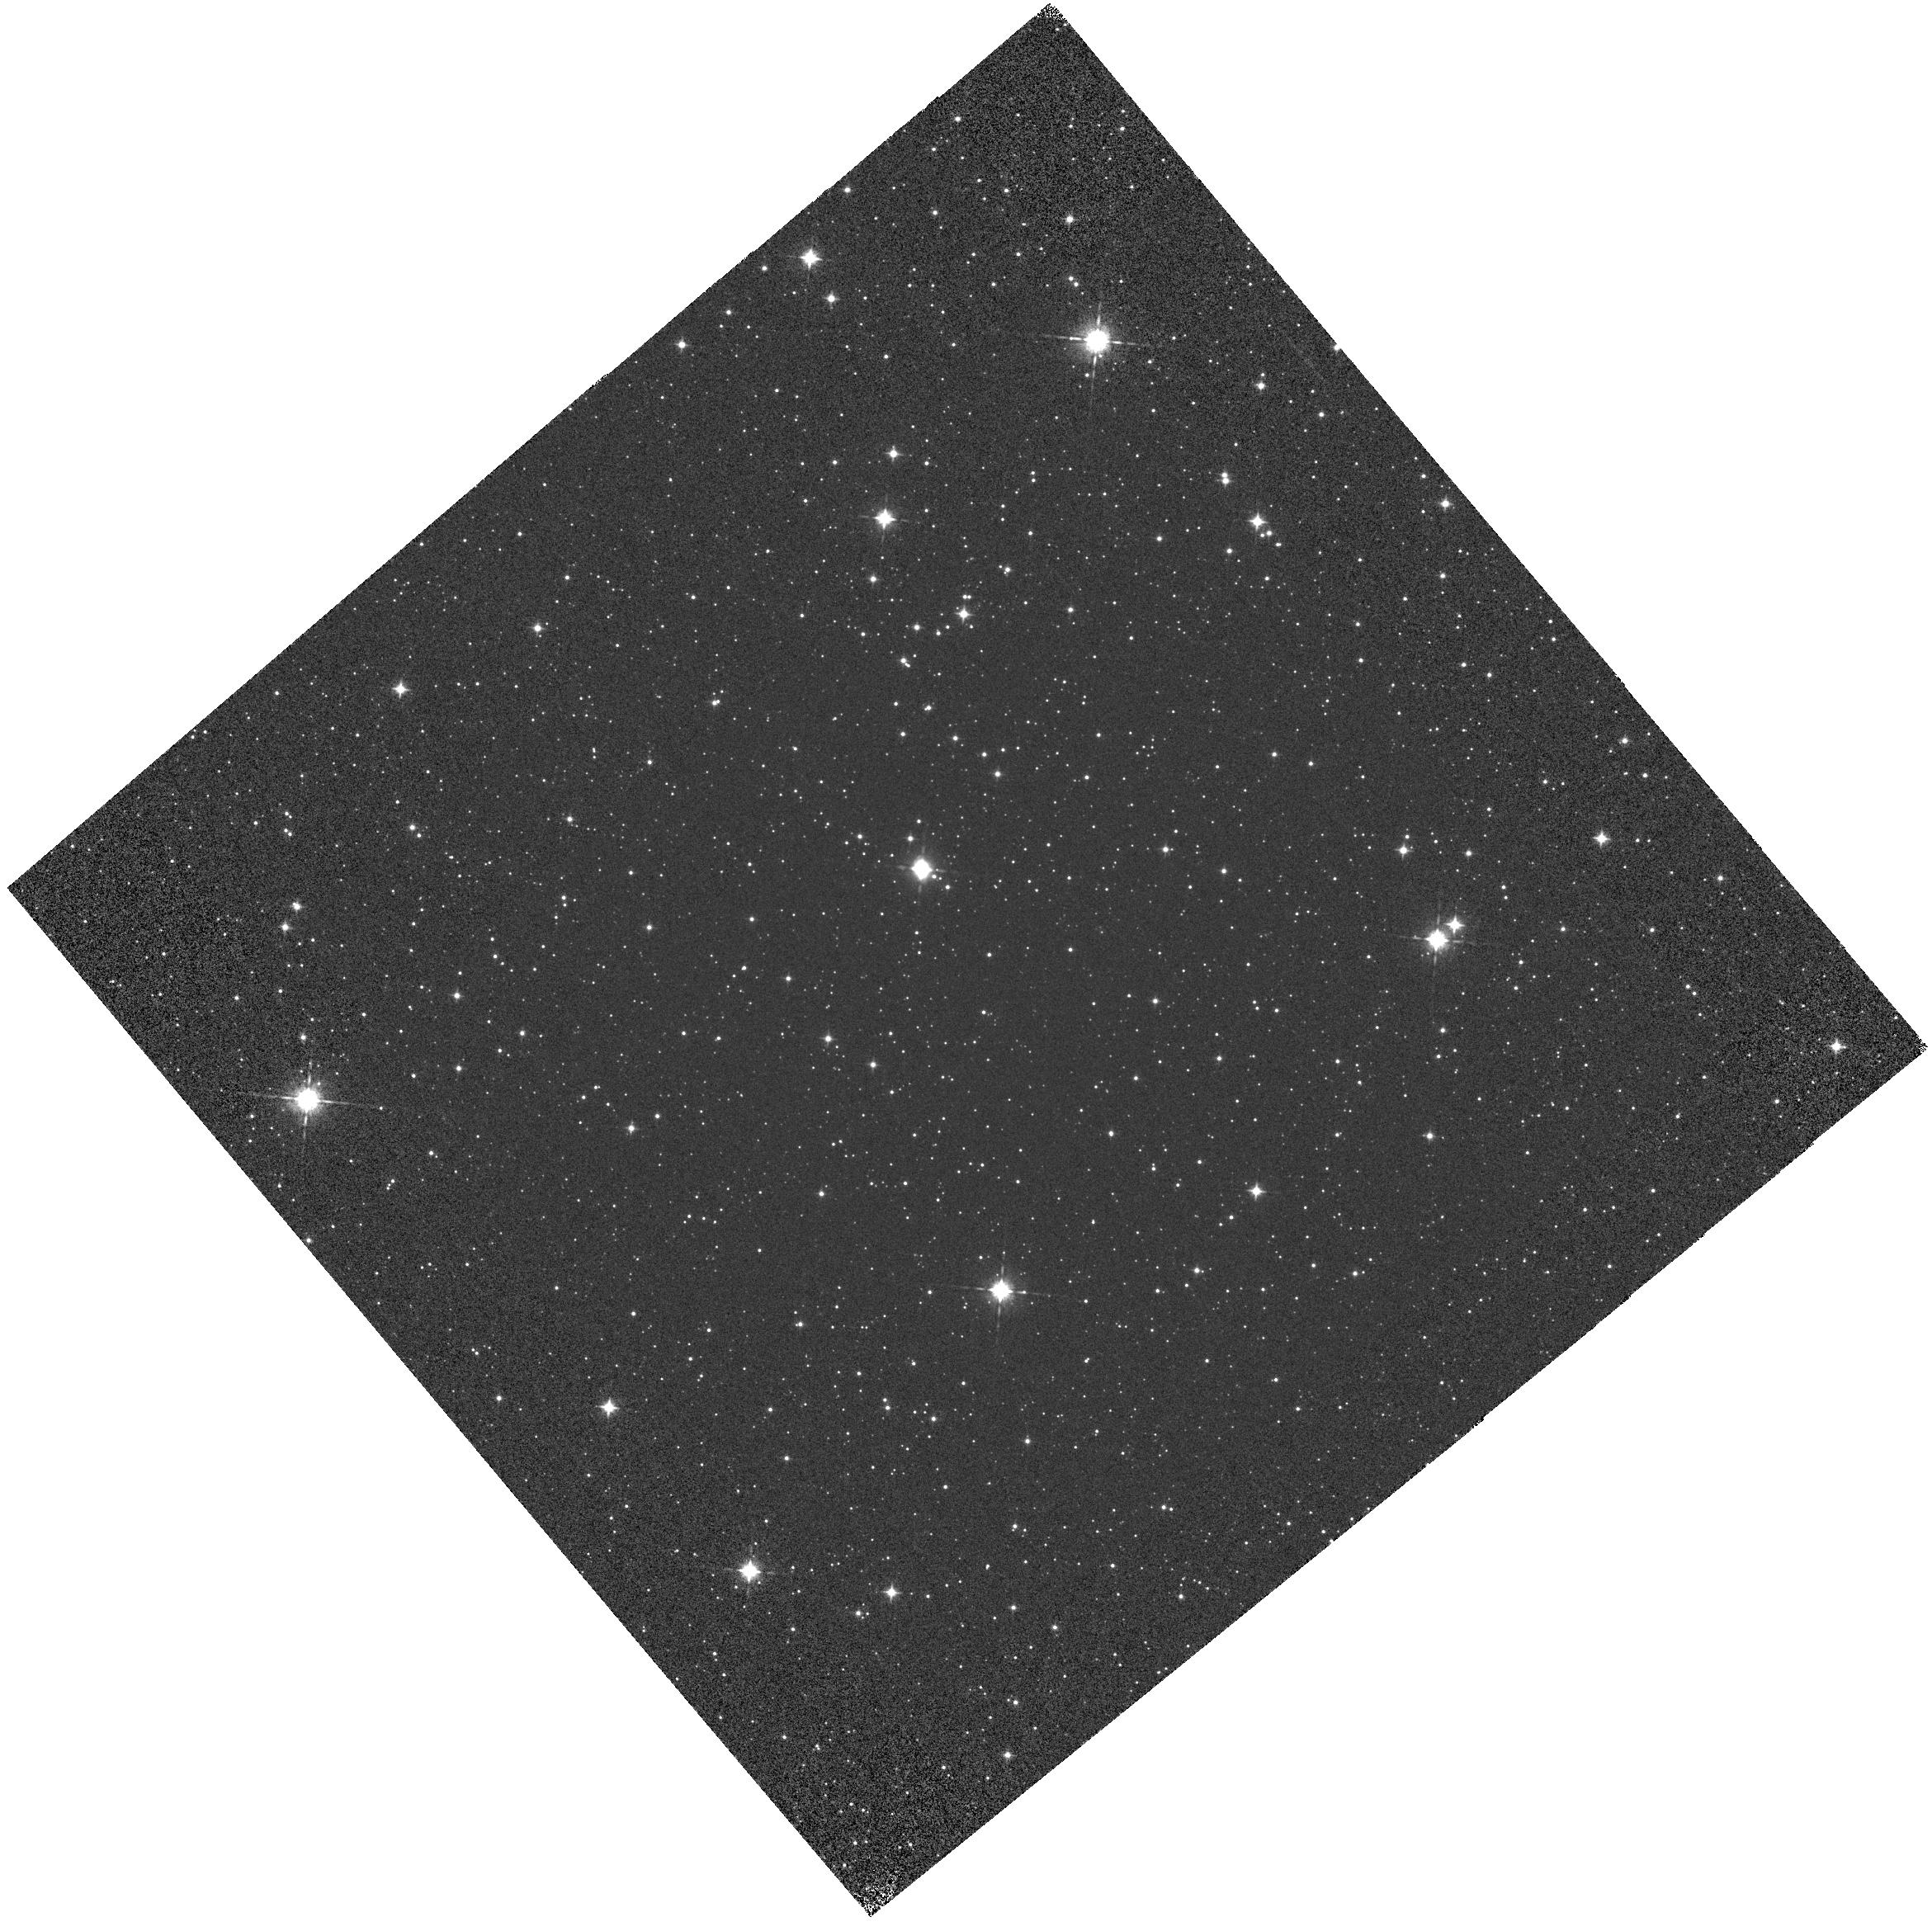
Target: VY2-2-COPY
Instrument: WFC3/IR
Filter: F098M
Exposure: 2 min
Observation ID: hst_12703_01_wfc3_ir_f098m_ibwt01

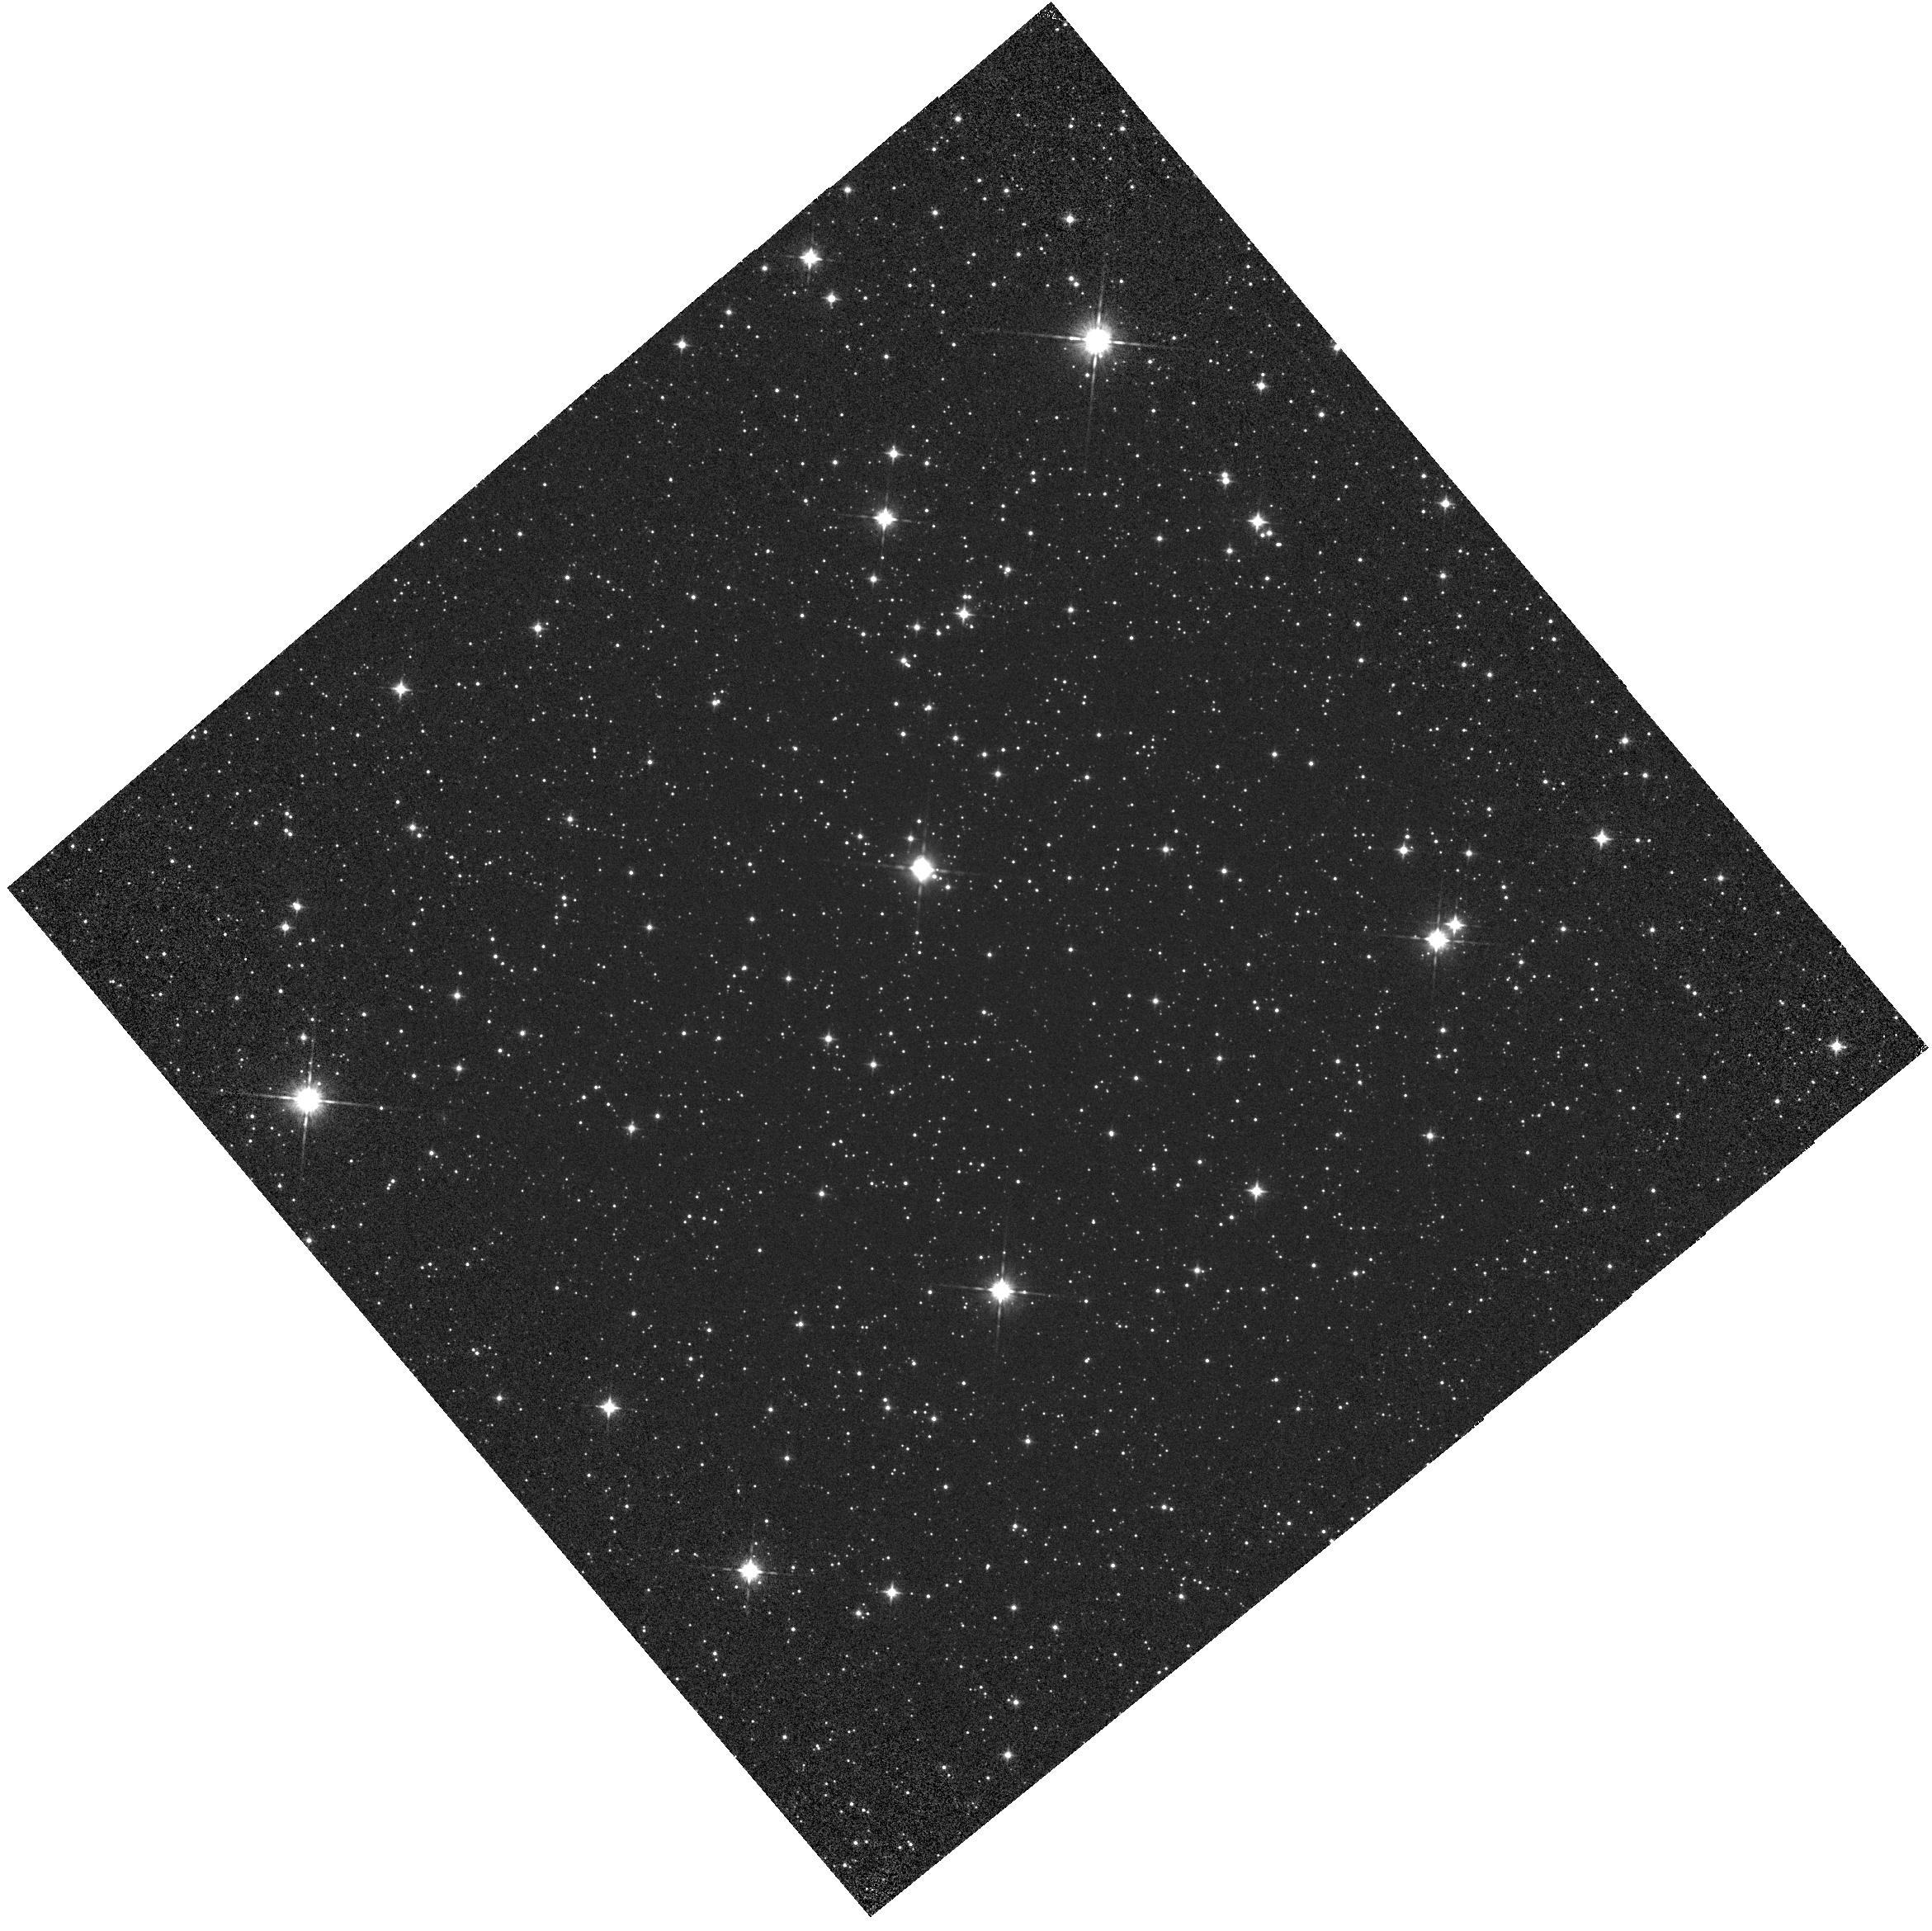
Target: VY2-2-COPY
Instrument: WFC3/IR
Filter: F105W
Exposure: 1 min
Observation ID: hst_12703_01_wfc3_ir_f105w_ibwt01

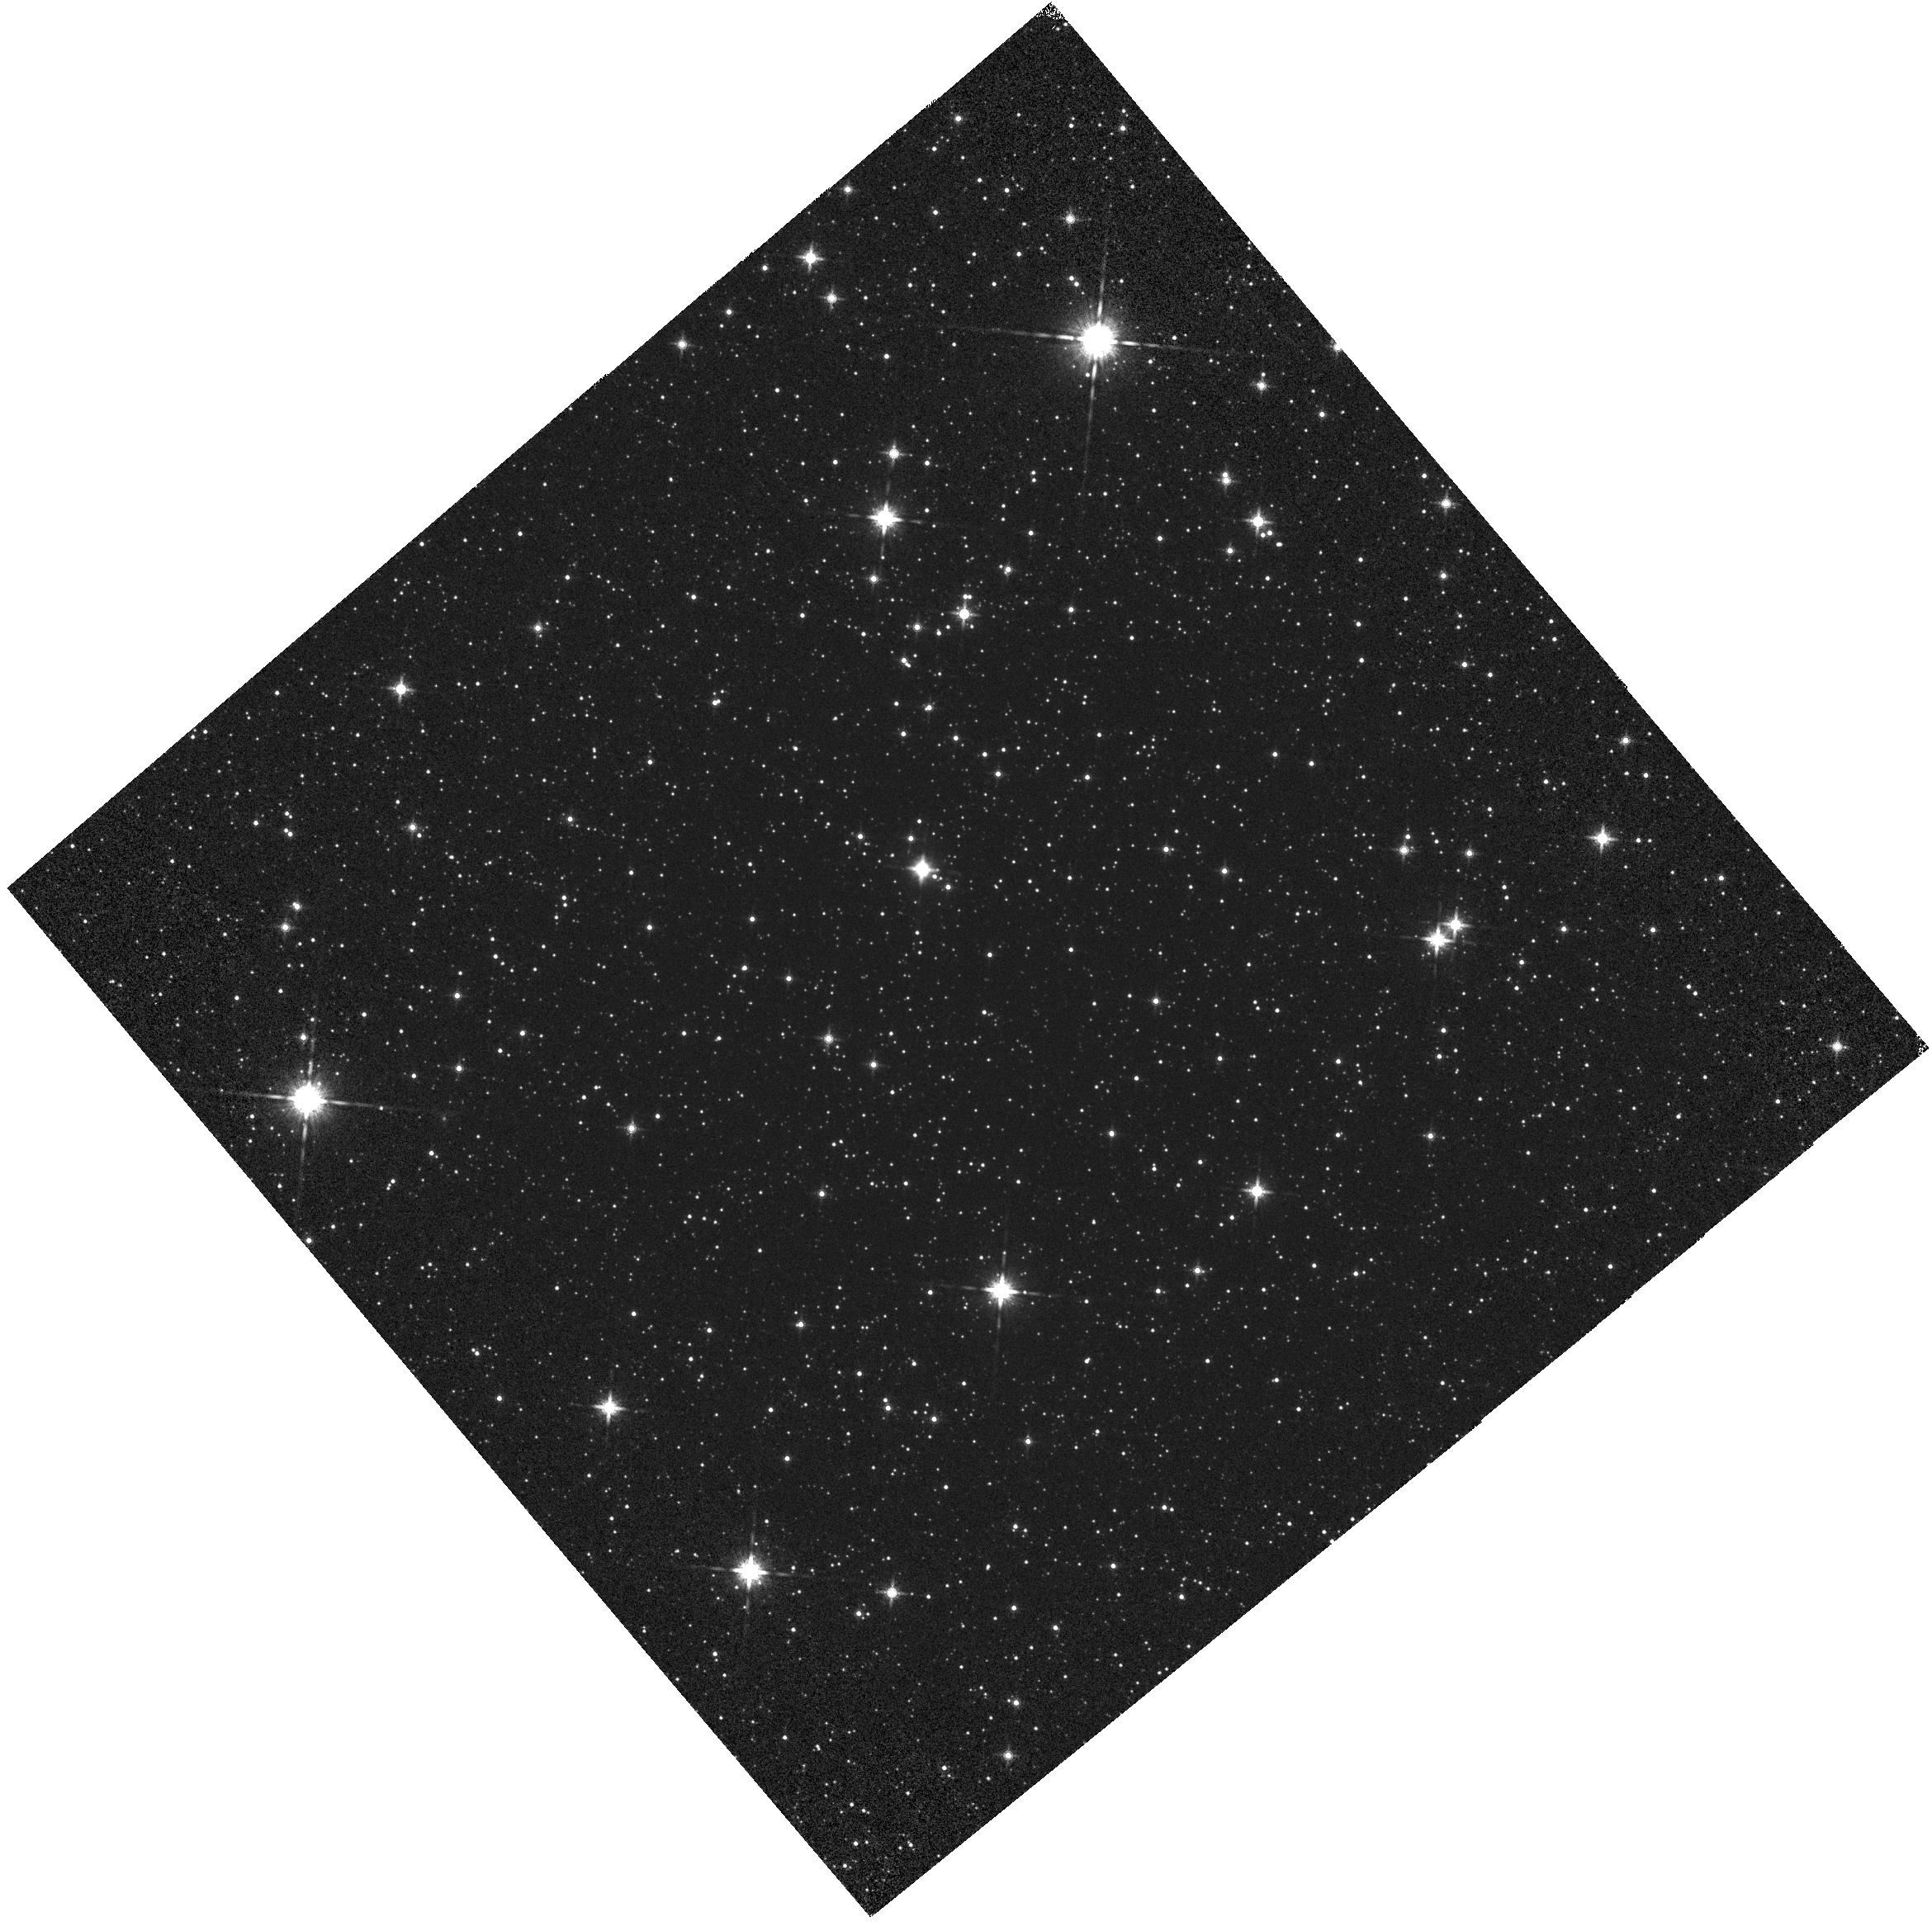
Target: VY2-2-COPY
Instrument: WFC3/IR
Filter: F160W
Exposure: 2 min
Observation ID: hst_12703_03_wfc3_ir_f160w_ibwt03

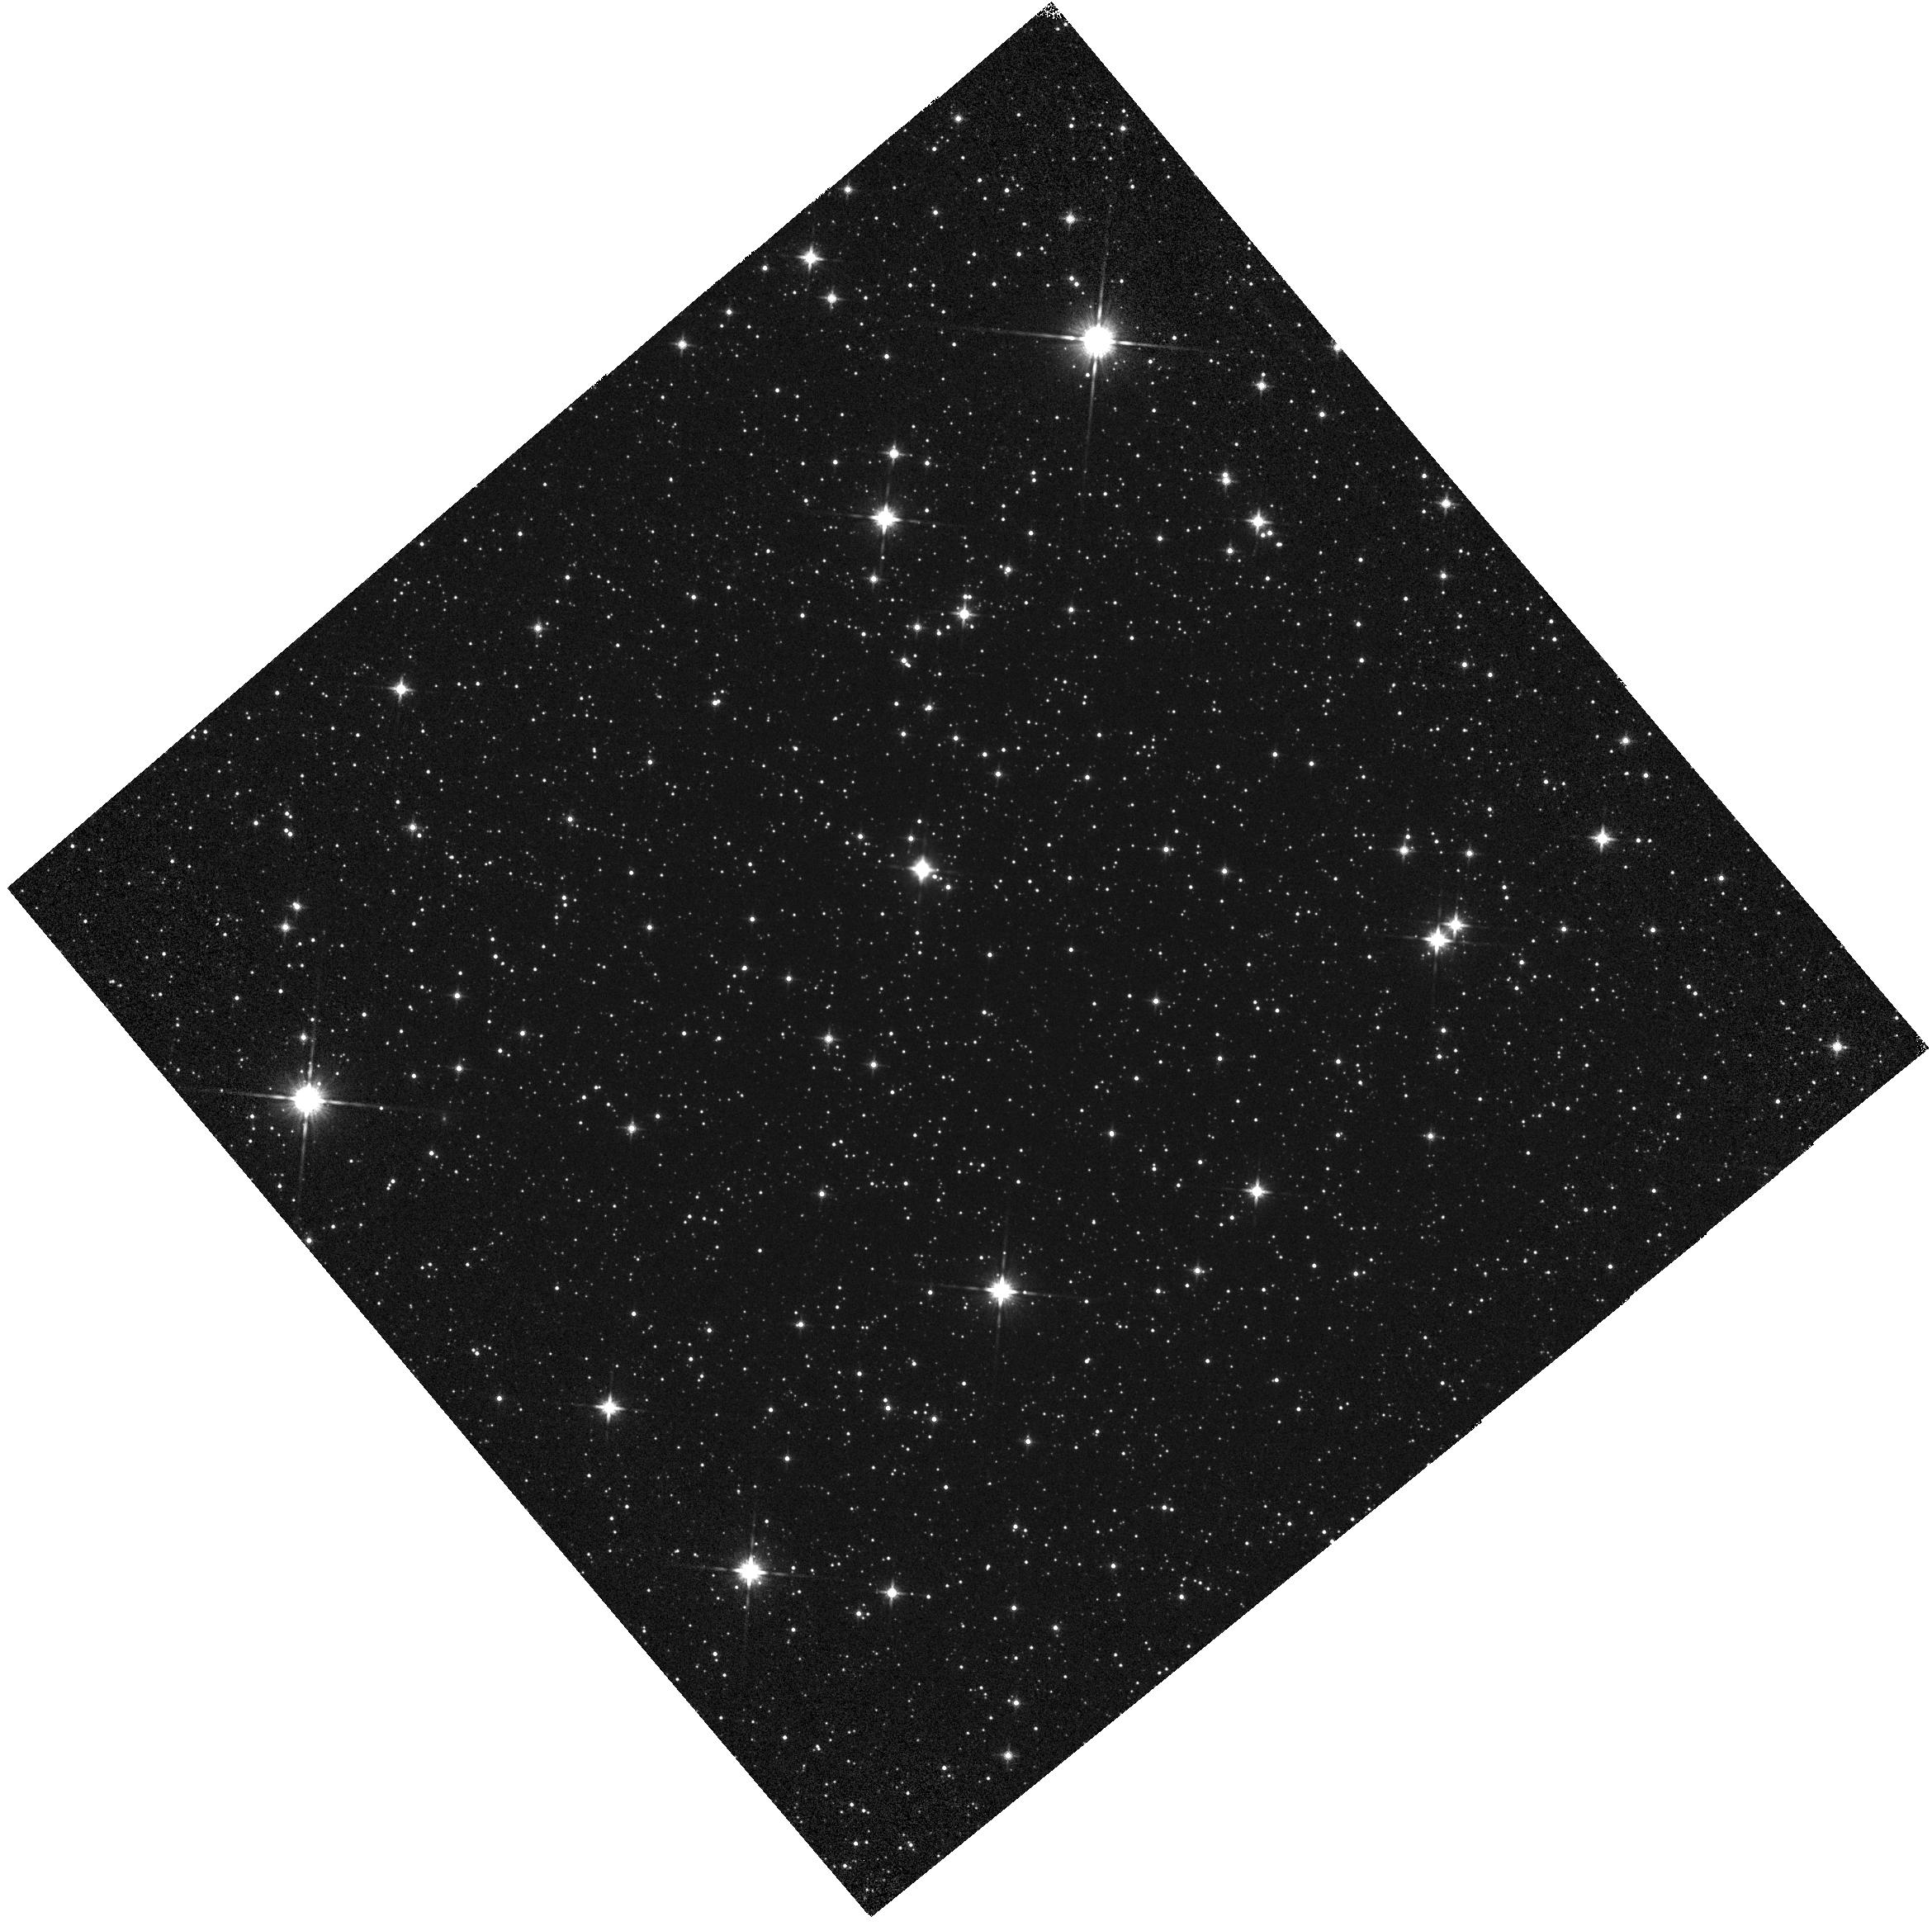
Target: VY2-2-COPY
Instrument: WFC3/IR
Filter: F140W
Exposure: 2 min
Observation ID: hst_12703_03_wfc3_ir_f140w_ibwt03

IR Grisms: Wavelength Calibration & Stability (PI: Pirzkal, Norbert)

We observe VY?22 in 16 different positions using the G102 and G141 IR Grisms. The pointings will repeat 4 previously observed positions and add 12 new positions to better sample the 2D variability wavelength dispersion relations of the 2 Grisms. This is a continuation of programs 11937, 12355 and 12356.